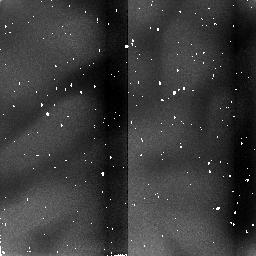
Target: IZW18
Instrument: NICMOS/NIC2
Filter: F212N
Exposure: 9 min
Observation ID: n4mw010n0

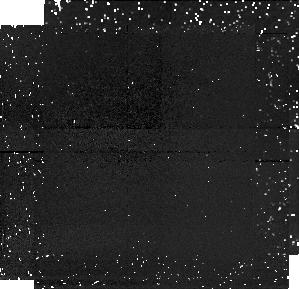
Target: PARALLEL-TARGET-1
Instrument: NICMOS/NIC1
Filter: F166N
Exposure: 43 min
Observation ID: n4mw010h0

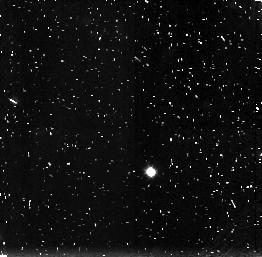
Target: PARALLEL-TARGET-2
Instrument: NICMOS/NIC3
Filter: F160W
Exposure: 43 min
Observation ID: n4mw01090

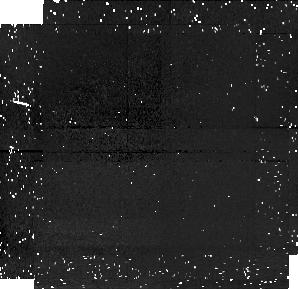
Target: PARALLEL-TARGET-1
Instrument: NICMOS/NIC1
Filter: F110W
Exposure: 43 min
Observation ID: n4mw02020

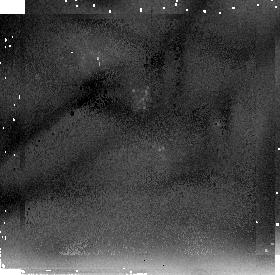
Target: IZW18
Instrument: NICMOS/NIC2
Filter: F205W
Exposure: 43 min
Observation ID: n4mw02040

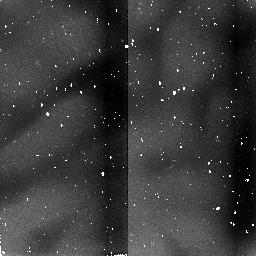
Target: IZW18
Instrument: NICMOS/NIC2
Filter: F187N
Exposure: 6 min
Observation ID: n4mw020a0

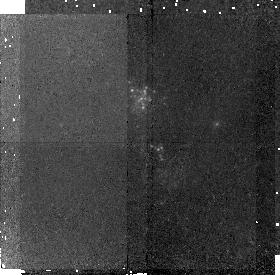
Target: IZW18
Instrument: NICMOS/NIC2
Filter: F171M
Exposure: 43 min
Observation ID: n4mw01070

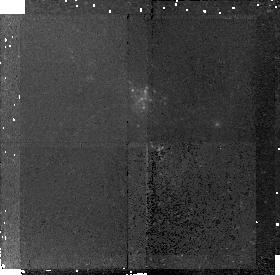
Target: IZW18
Instrument: NICMOS/NIC2
Filter: F180M
Exposure: 43 min
Observation ID: n4mw010g0

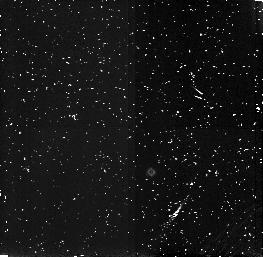
Target: PARALLEL-TARGET-2
Instrument: NICMOS/NIC3
Filter: F164N
Exposure: 43 min
Observation ID: n4mw010f0

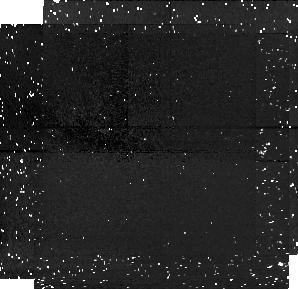
Target: PARALLEL-TARGET-1
Instrument: NICMOS/NIC1
Filter: F160W
Exposure: 43 min
Observation ID: n4mw02050

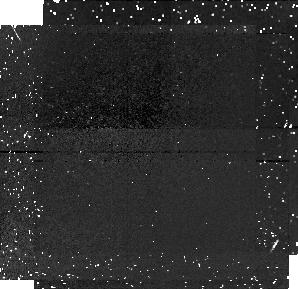
Target: PARALLEL-TARGET-1
Instrument: NICMOS/NIC1
Filter: F110W
Exposure: 43 min
Observation ID: n4mw01050

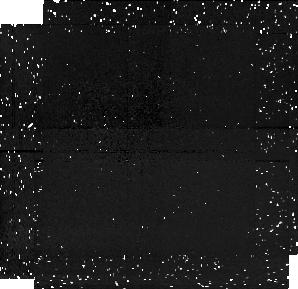
Target: PARALLEL-TARGET-1
Instrument: NICMOS/NIC1
Filter: F187N
Exposure: 43 min
Observation ID: n4mw010k0

(PI: Oestlin, Goeran)

The blue compact dwarf galaxy IZw18 still stands out as one of the most interesting objects at low redshift. It's heavy element abundance is the lowest ever measured in the ionized gaseous component of a galaxy. It has therefore been considered as one of the best candidates for a genuinely young galaxy. Recent WFPC2 data has revealed a truly young stellar population in the central part, with many resolved blue and red supergiants. On the other hand there have been claims that its regular halo shows that it is likely to be old. The question if galaxies can form still at the present epoch is of cosmological interest, in view of theories of galaxy and structure formation. This proposal aims at determining if IZw18 is truly young or not, by investigating the presence of old stars. We have been already been allocated 3 orbits for deep NICMOS imaging in F110W and F160W in Cycle7. Now we propose to extend this study with narrowband photometry, designed to detect C_2 features typical for carbon stars. Thereby we can discrimate between old carbon stars and young red supergiants. We will from the presence or absence of carbon stars be able to get interesting constraints on the age of this galaxy.